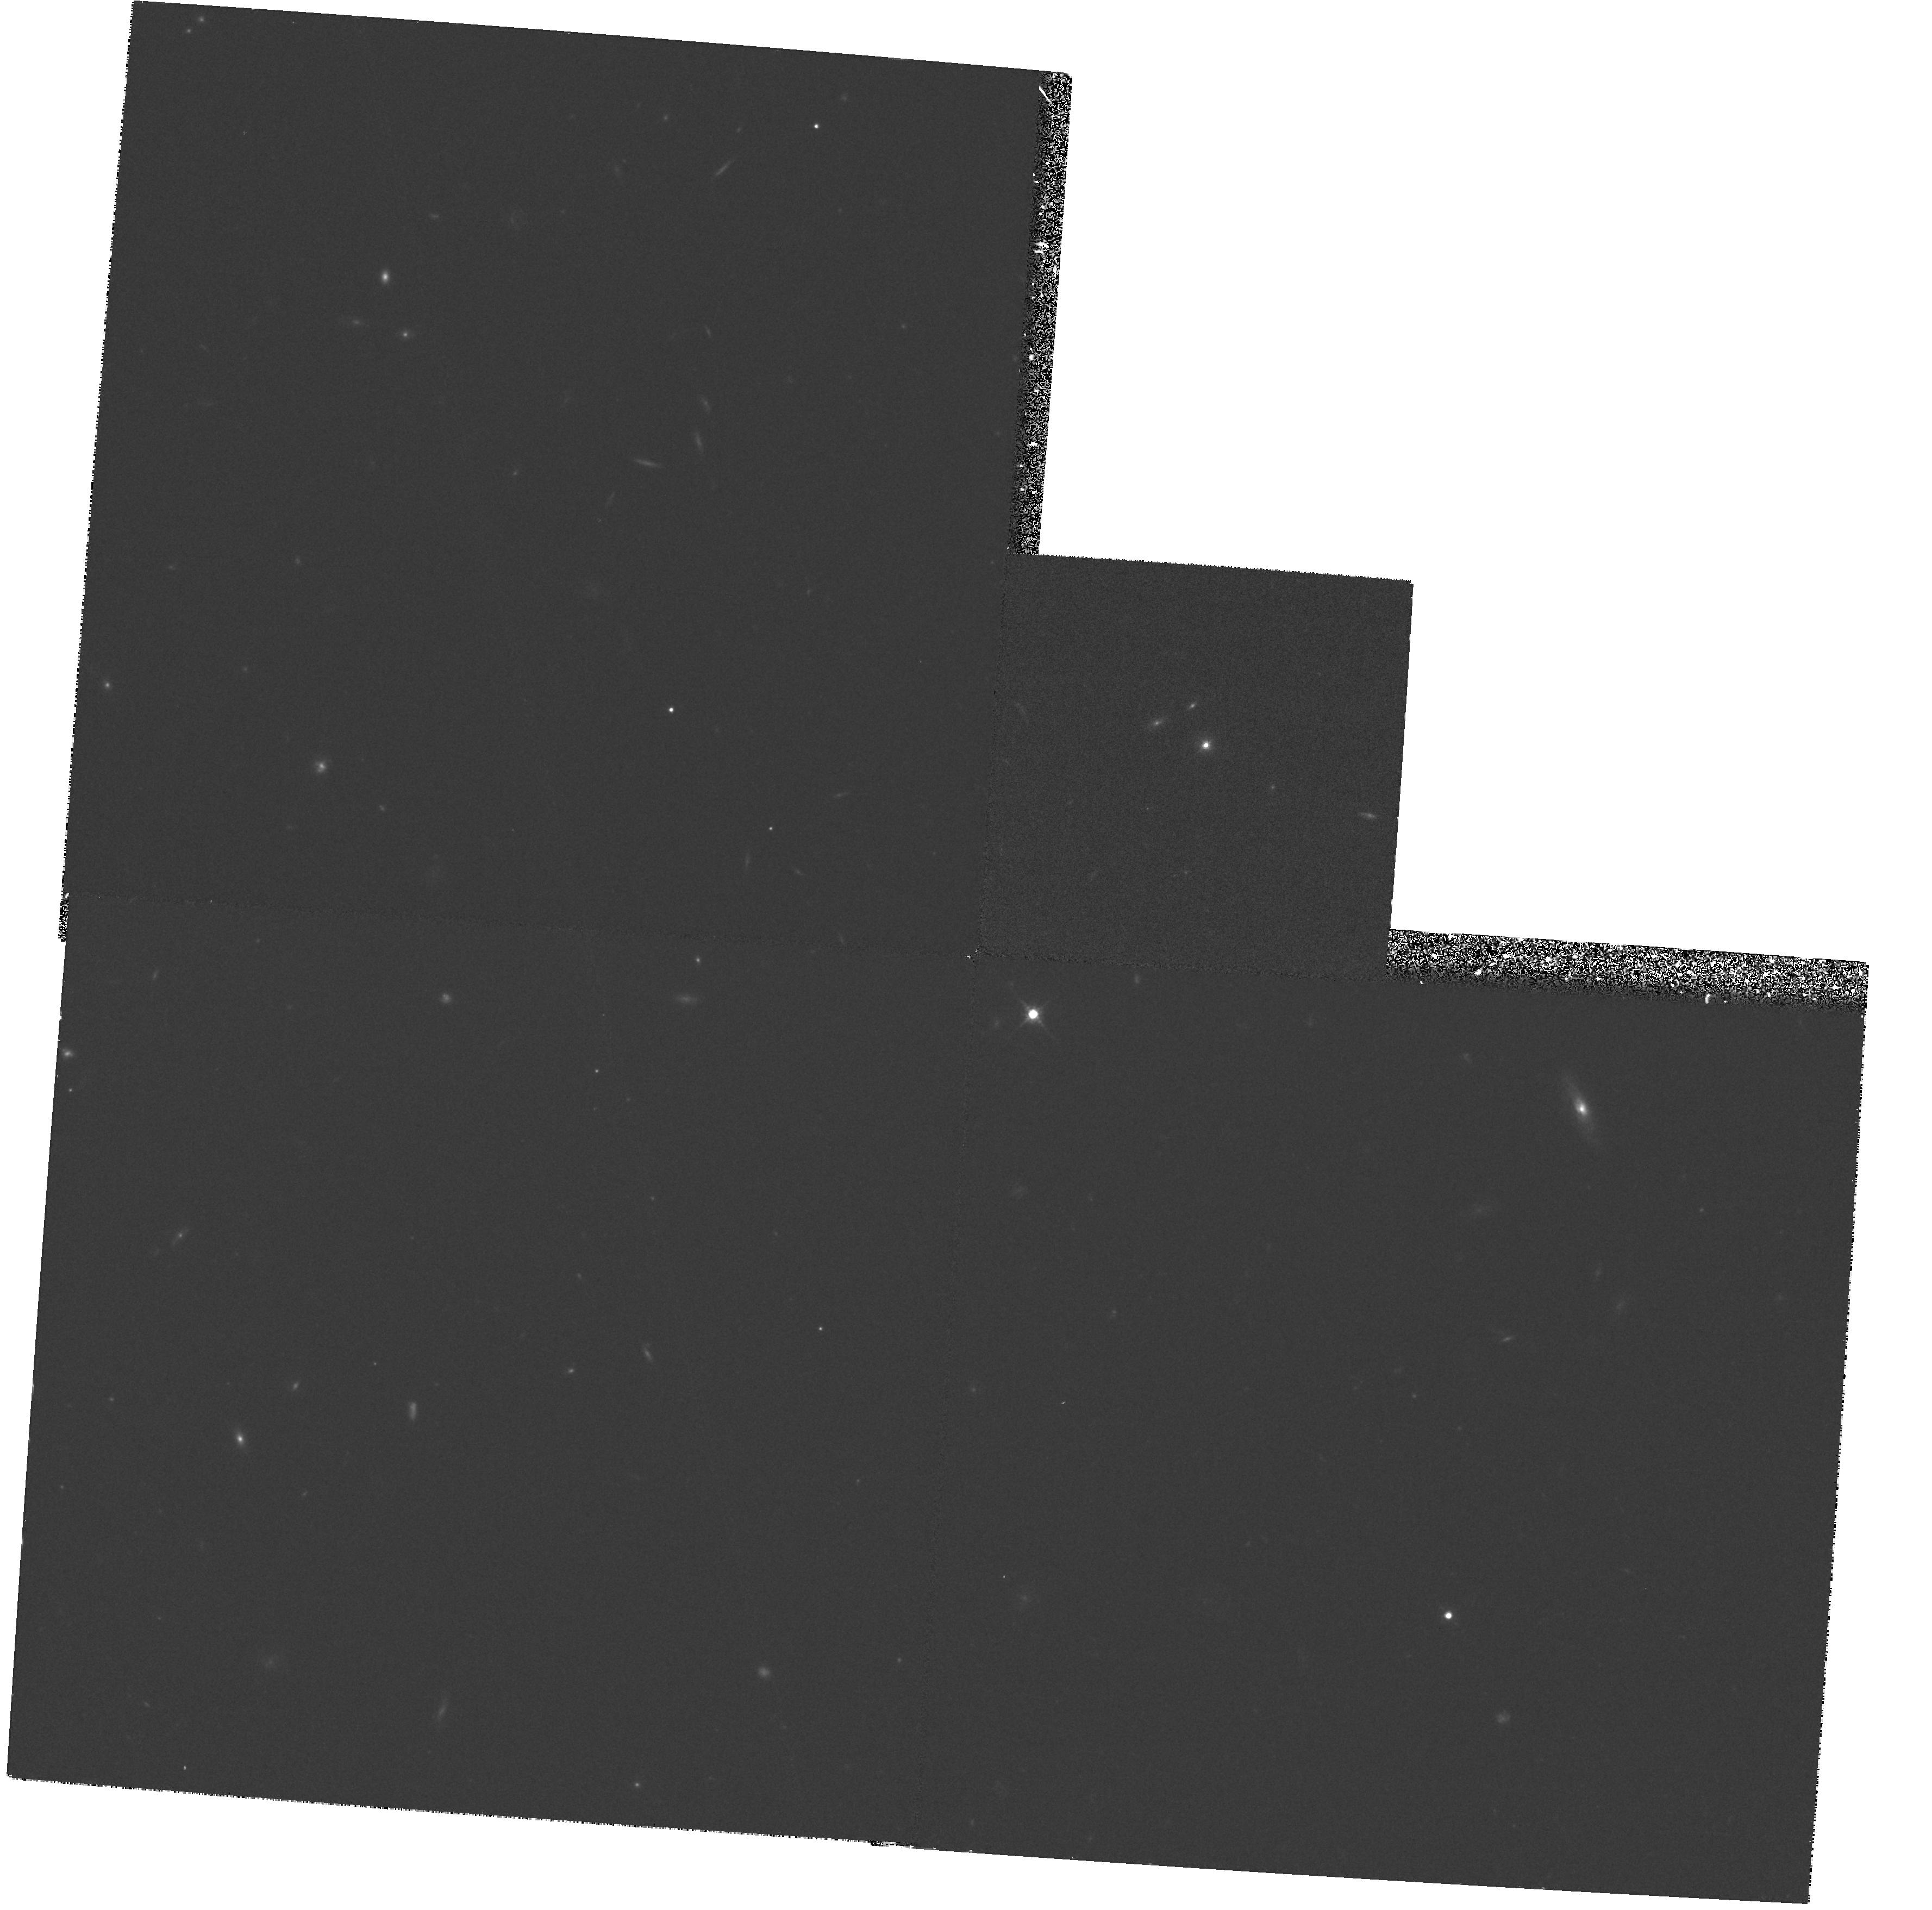
Target: QSO-1027+4251. Instrument: WFPC2/PC. Filter: F675W. Exposure: 33 min. Observation ID: hst_5978_09_wfpc2_pc_f675w_u2se09

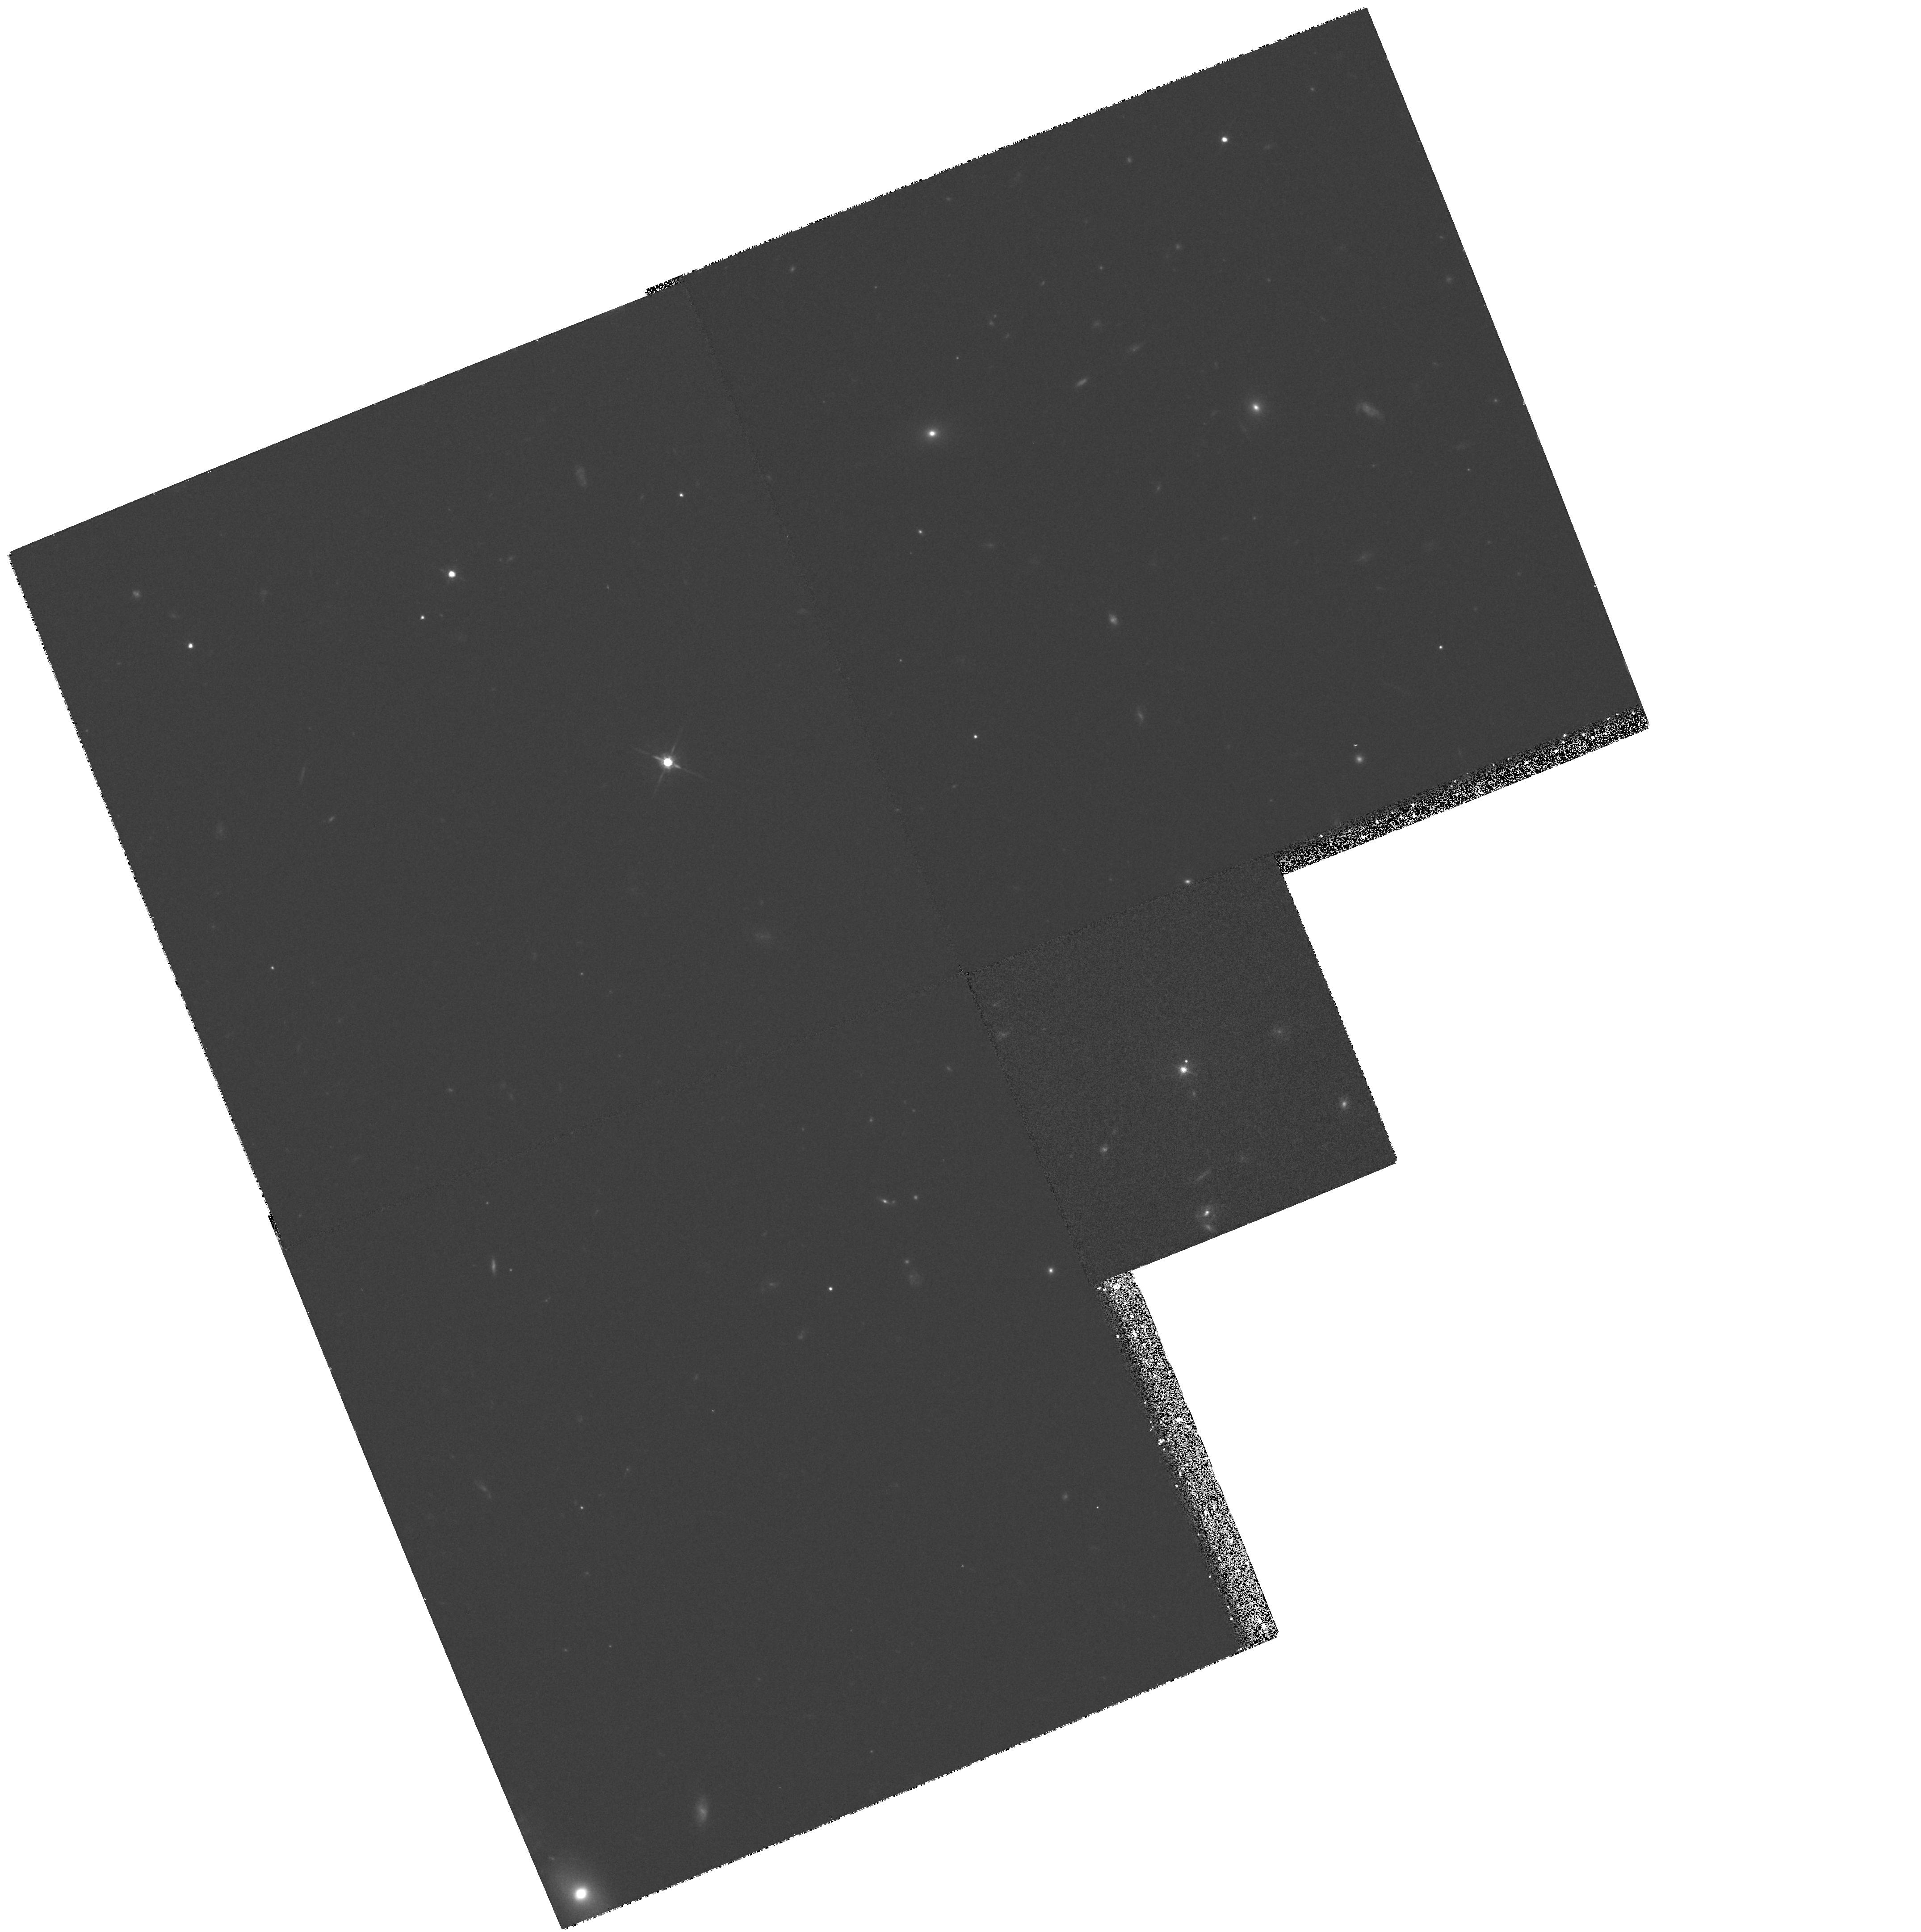
Target: QSO-1023+4751. Instrument: WFPC2/PC. Filter: F675W. Exposure: 33 min. Observation ID: hst_5978_07_wfpc2_pc_f675w_u2se07

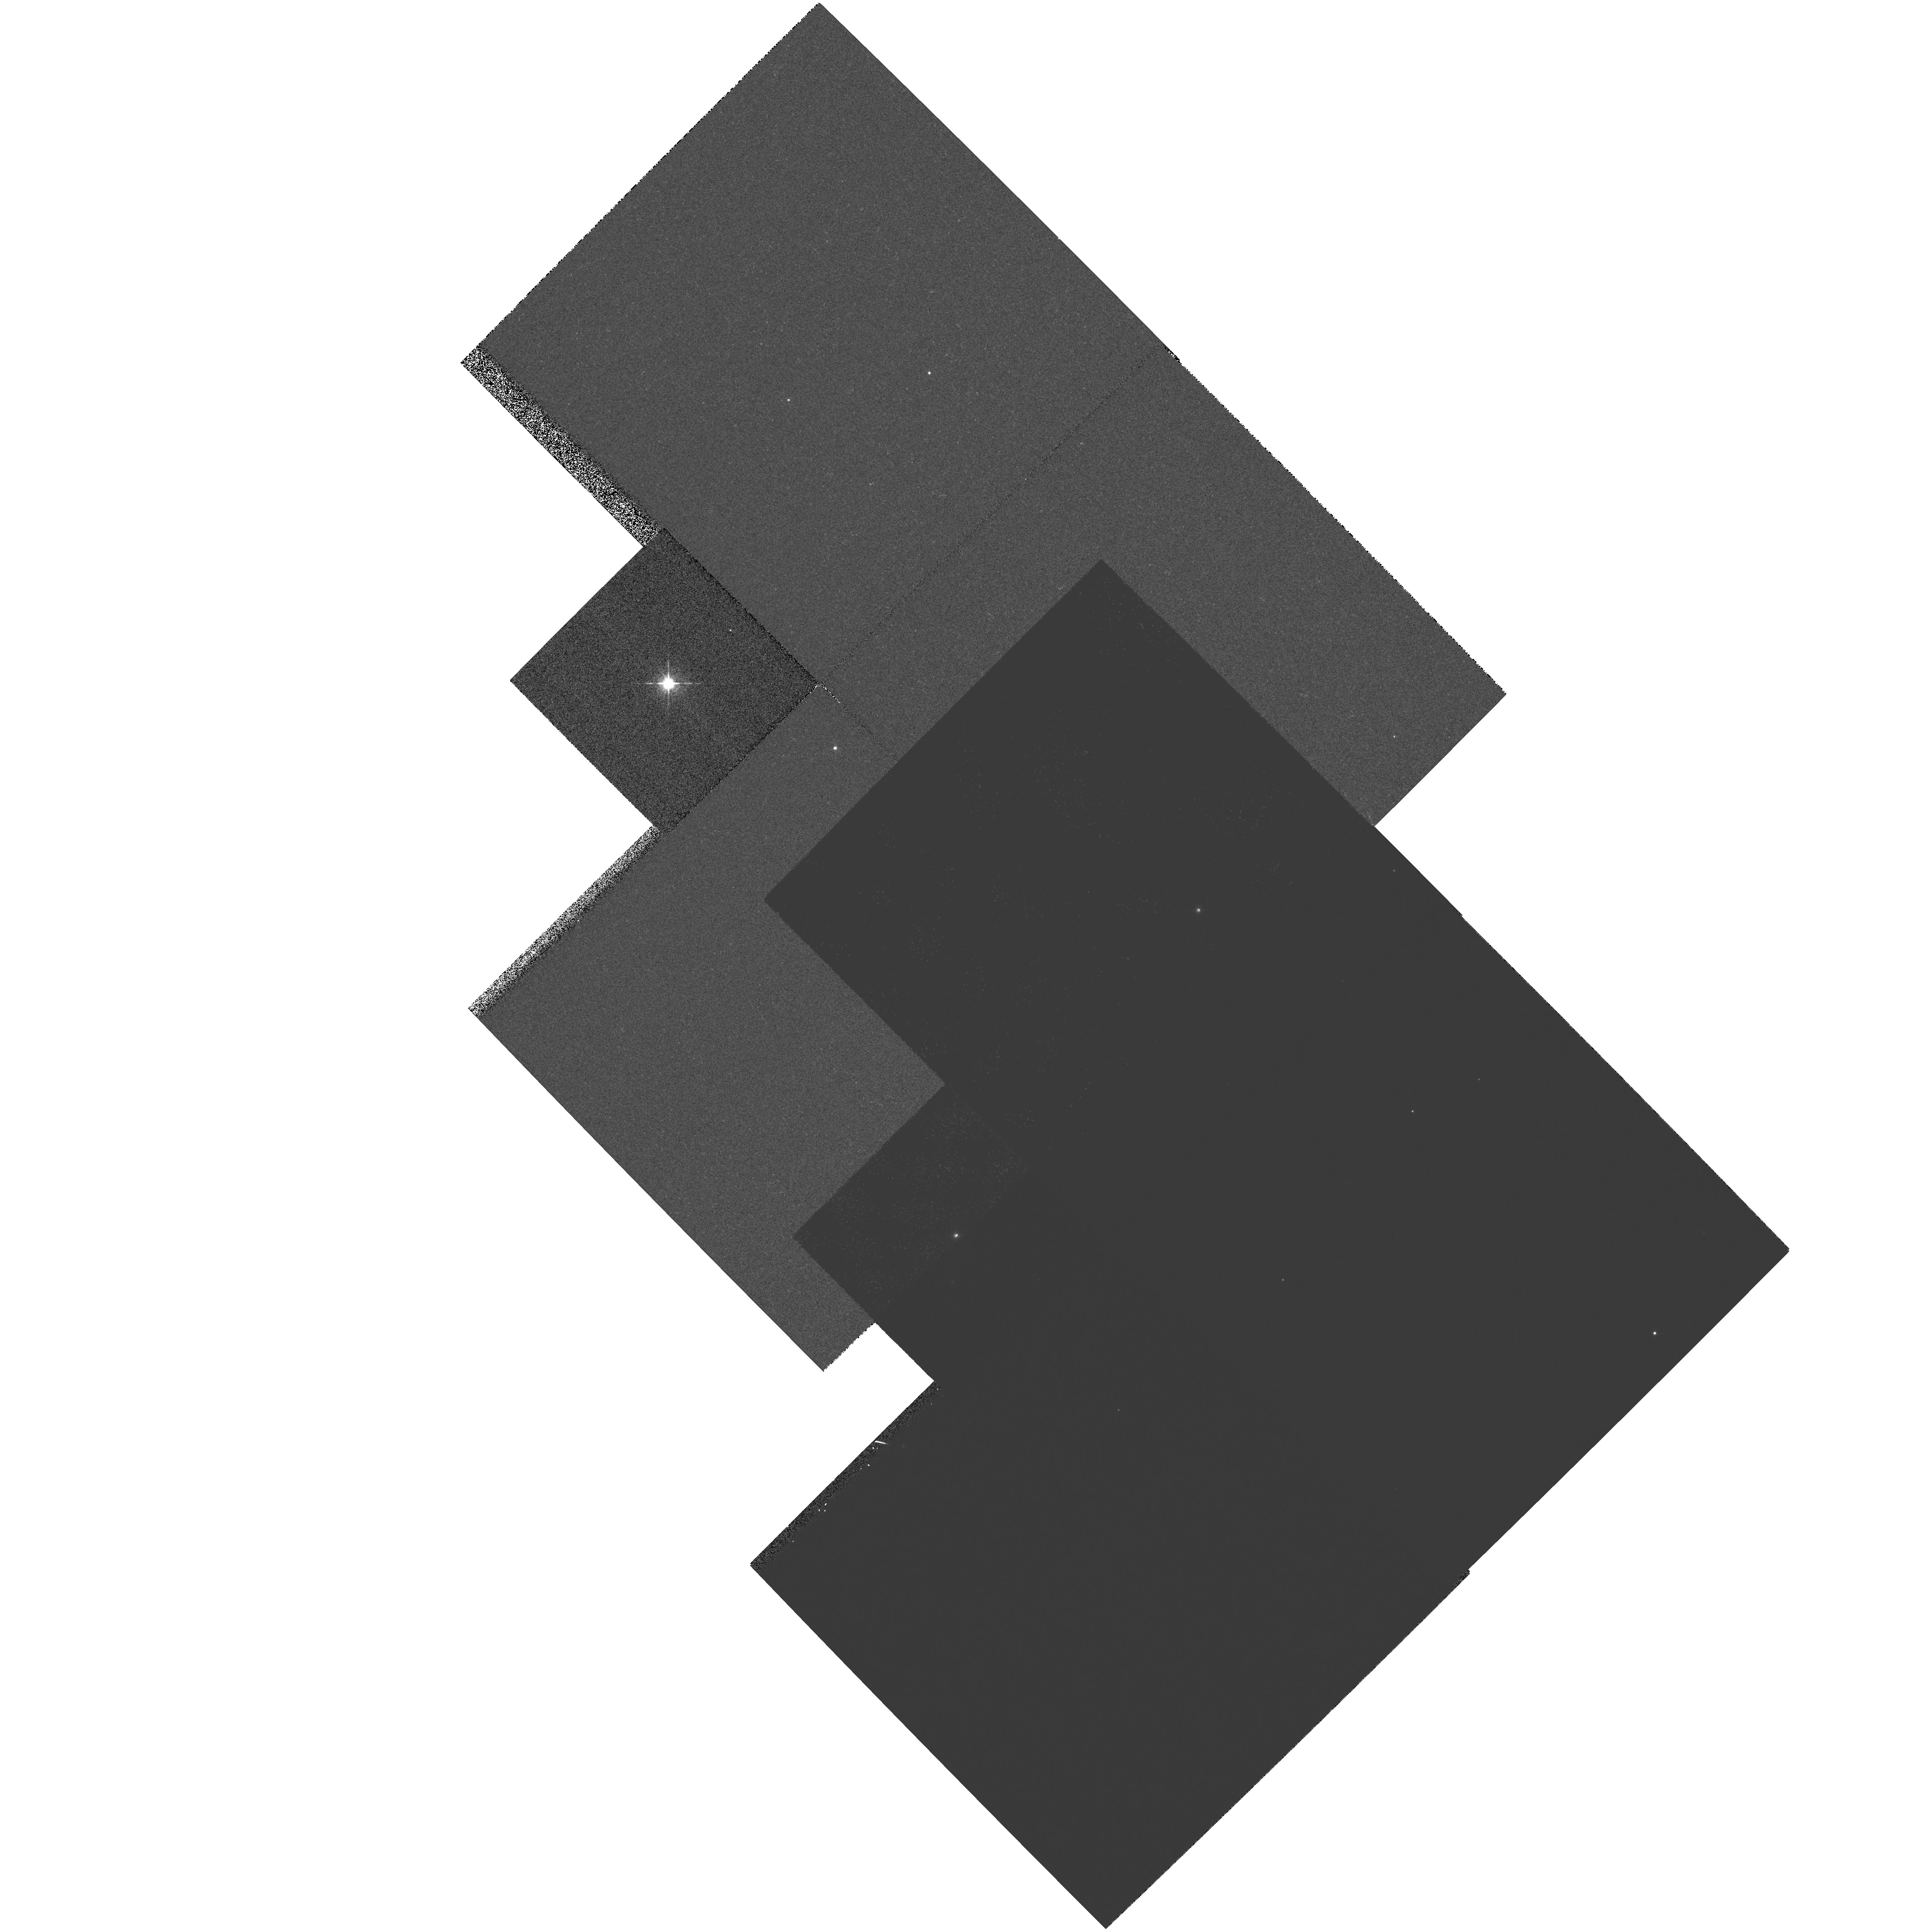
Target: MULTIPLE. Instrument: WFPC2/PC. Filter: F675W. Exposure: 18 min. Observation ID: hst_5978_04_wfpc2_pc_f675w_u2se04

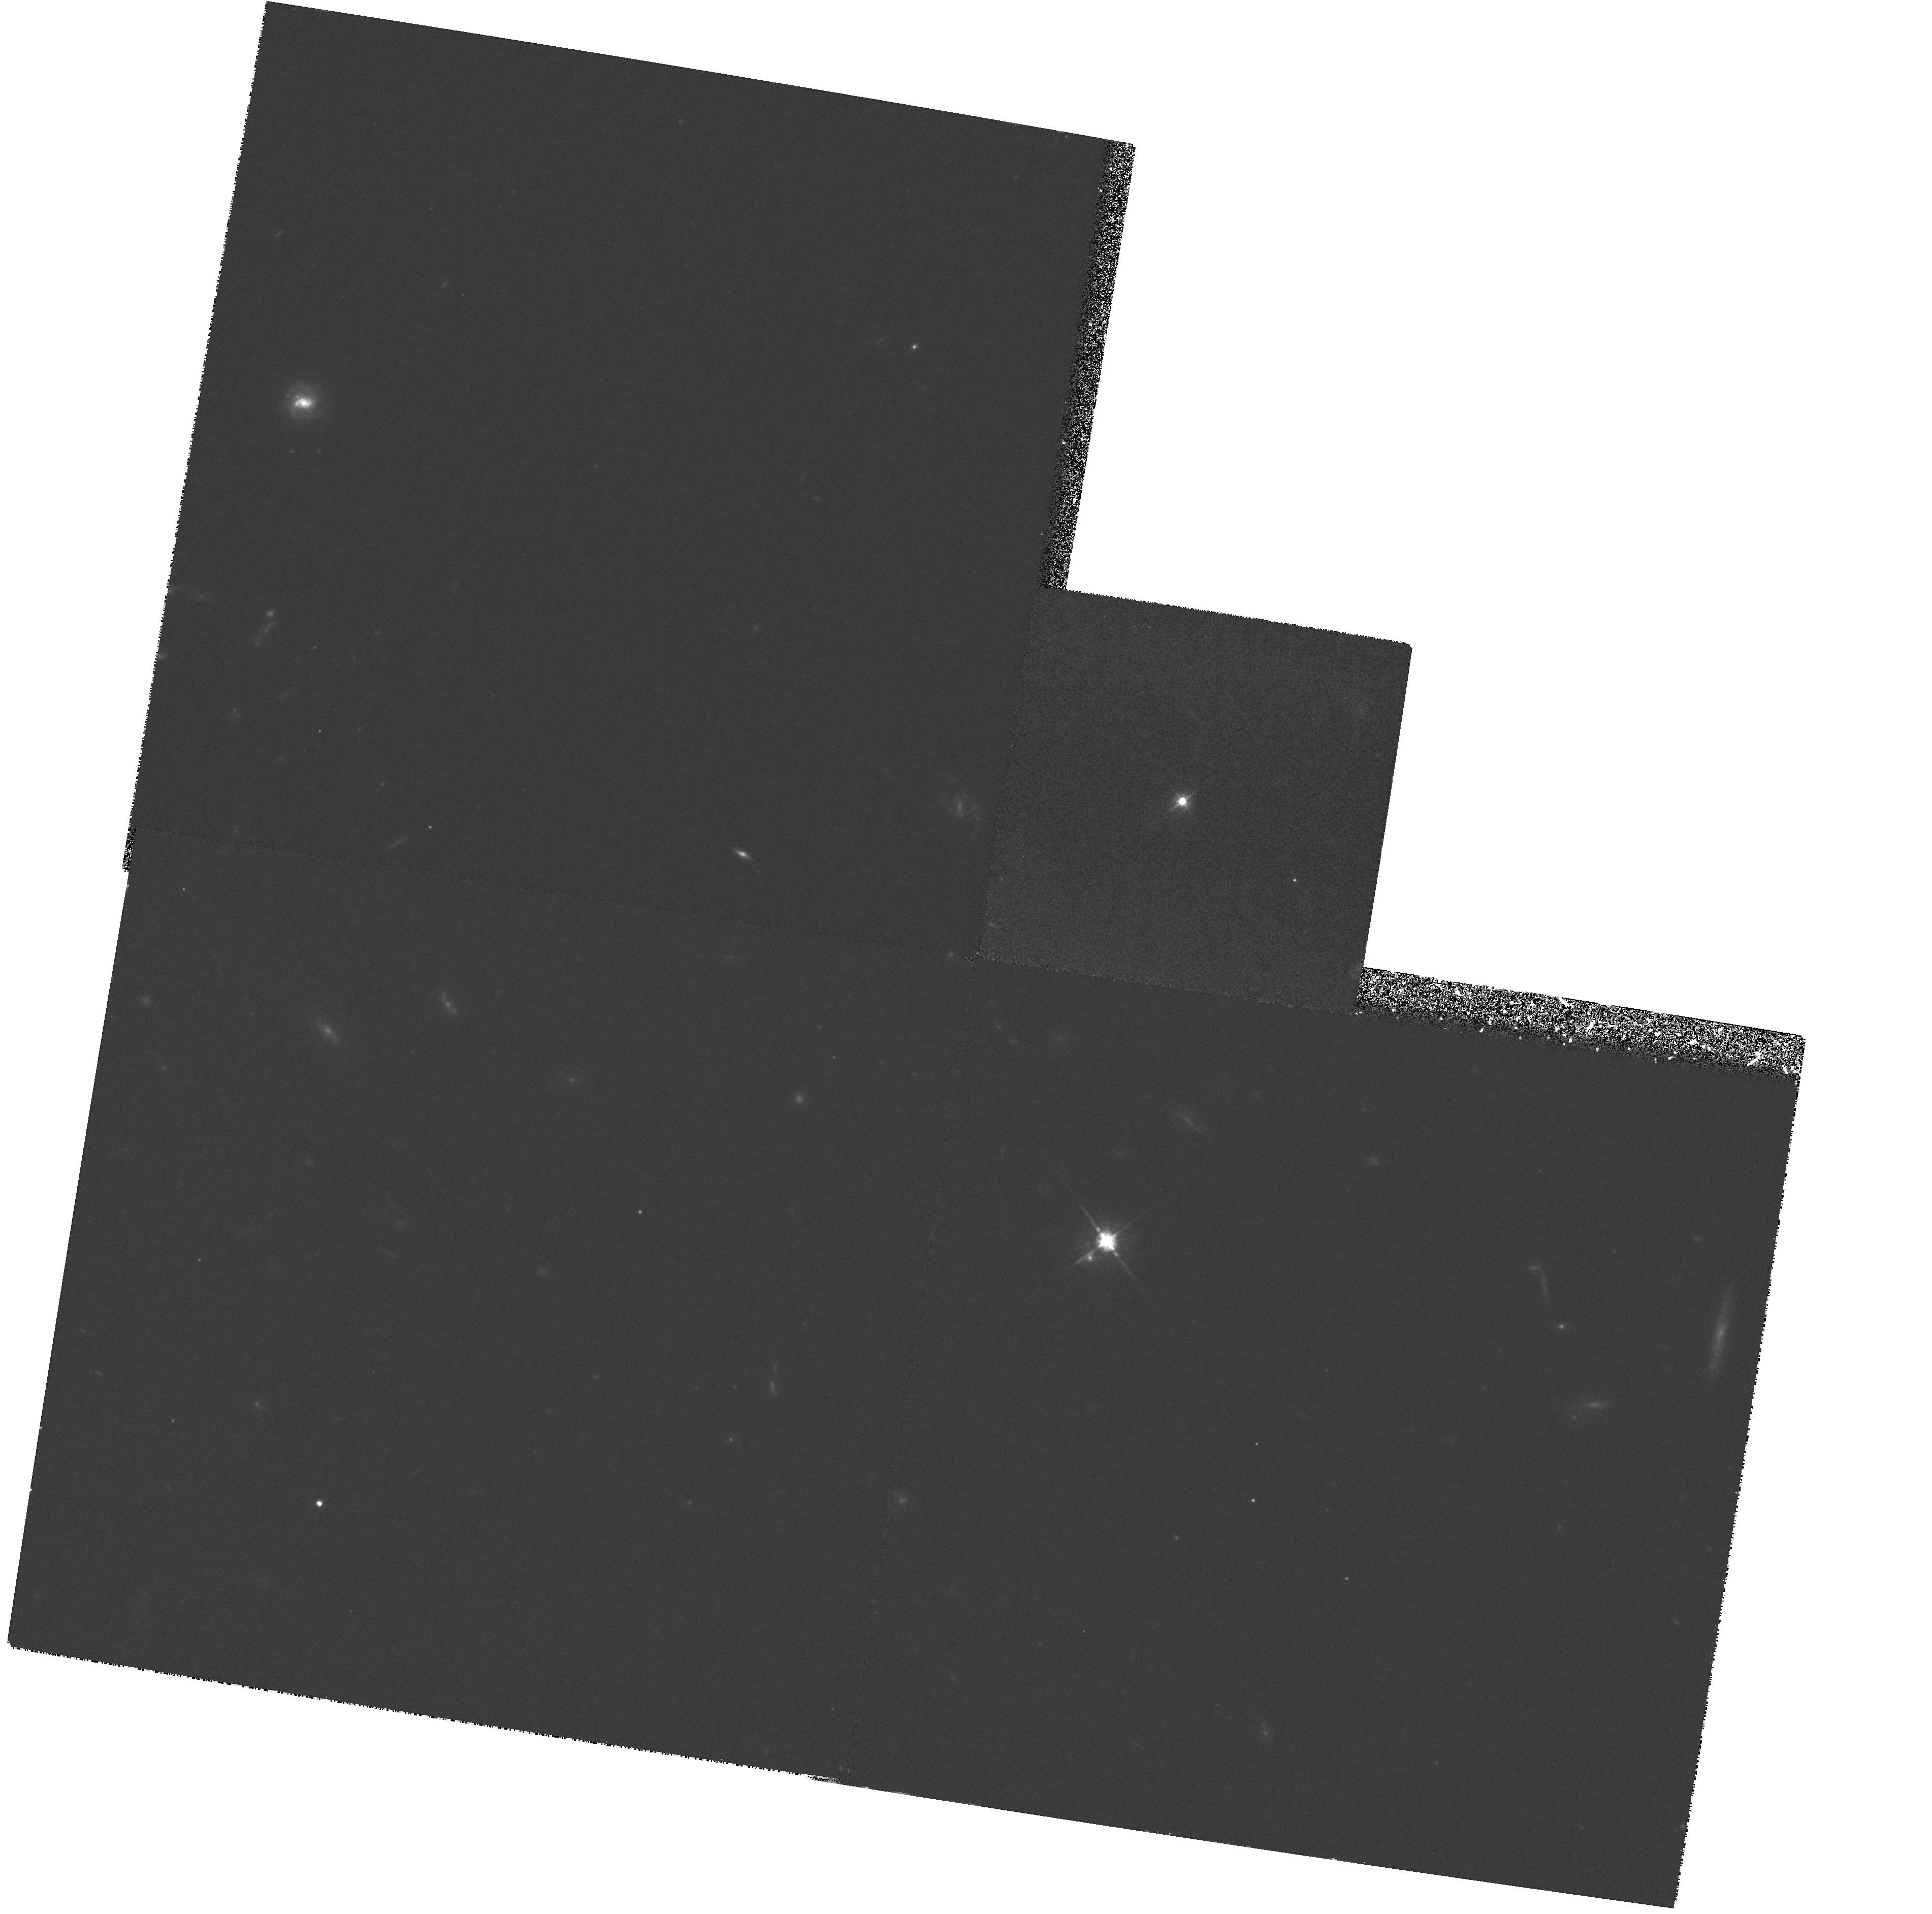
Target: QSO-1048+3837. Instrument: WFPC2/PC. Filter: F675W. Exposure: 33 min. Observation ID: hst_5978_12_wfpc2_pc_f675w_u2se12

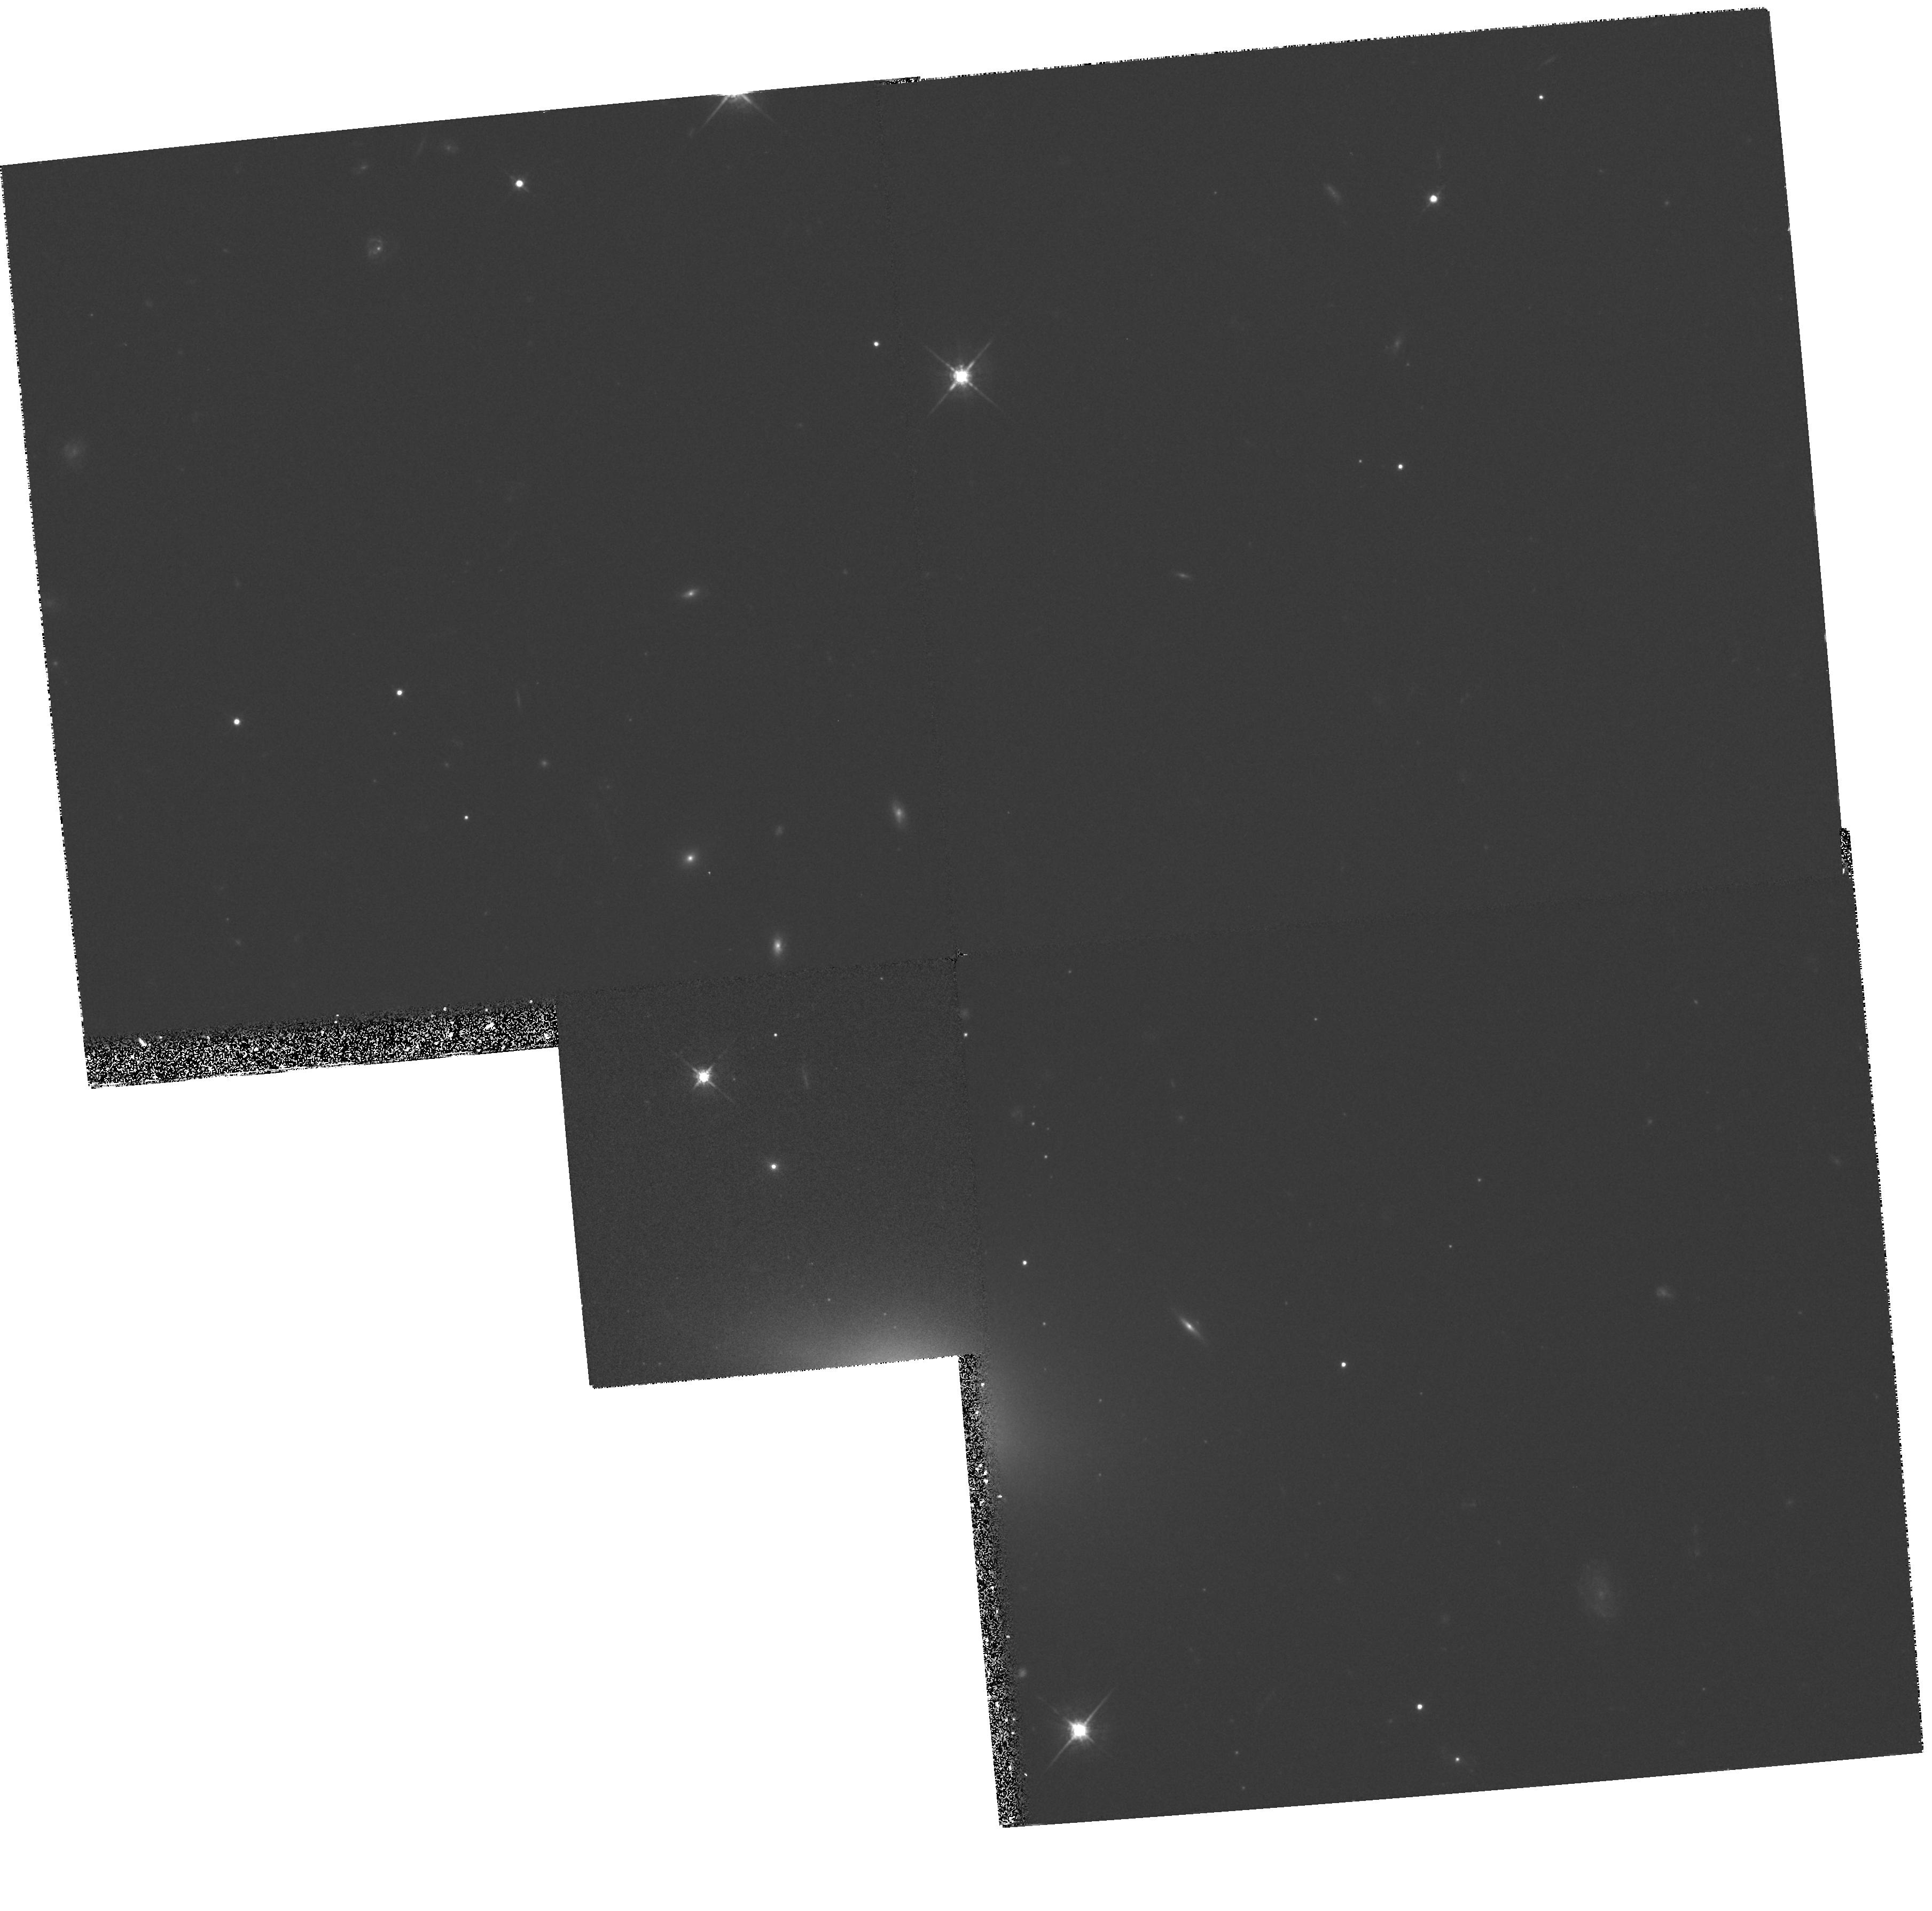
Target: 3C455.0. Instrument: WFPC2/PC. Filter: F675W. Exposure: 30 min. Observation ID: hst_5978_05_wfpc2_pc_f675w_u2se05

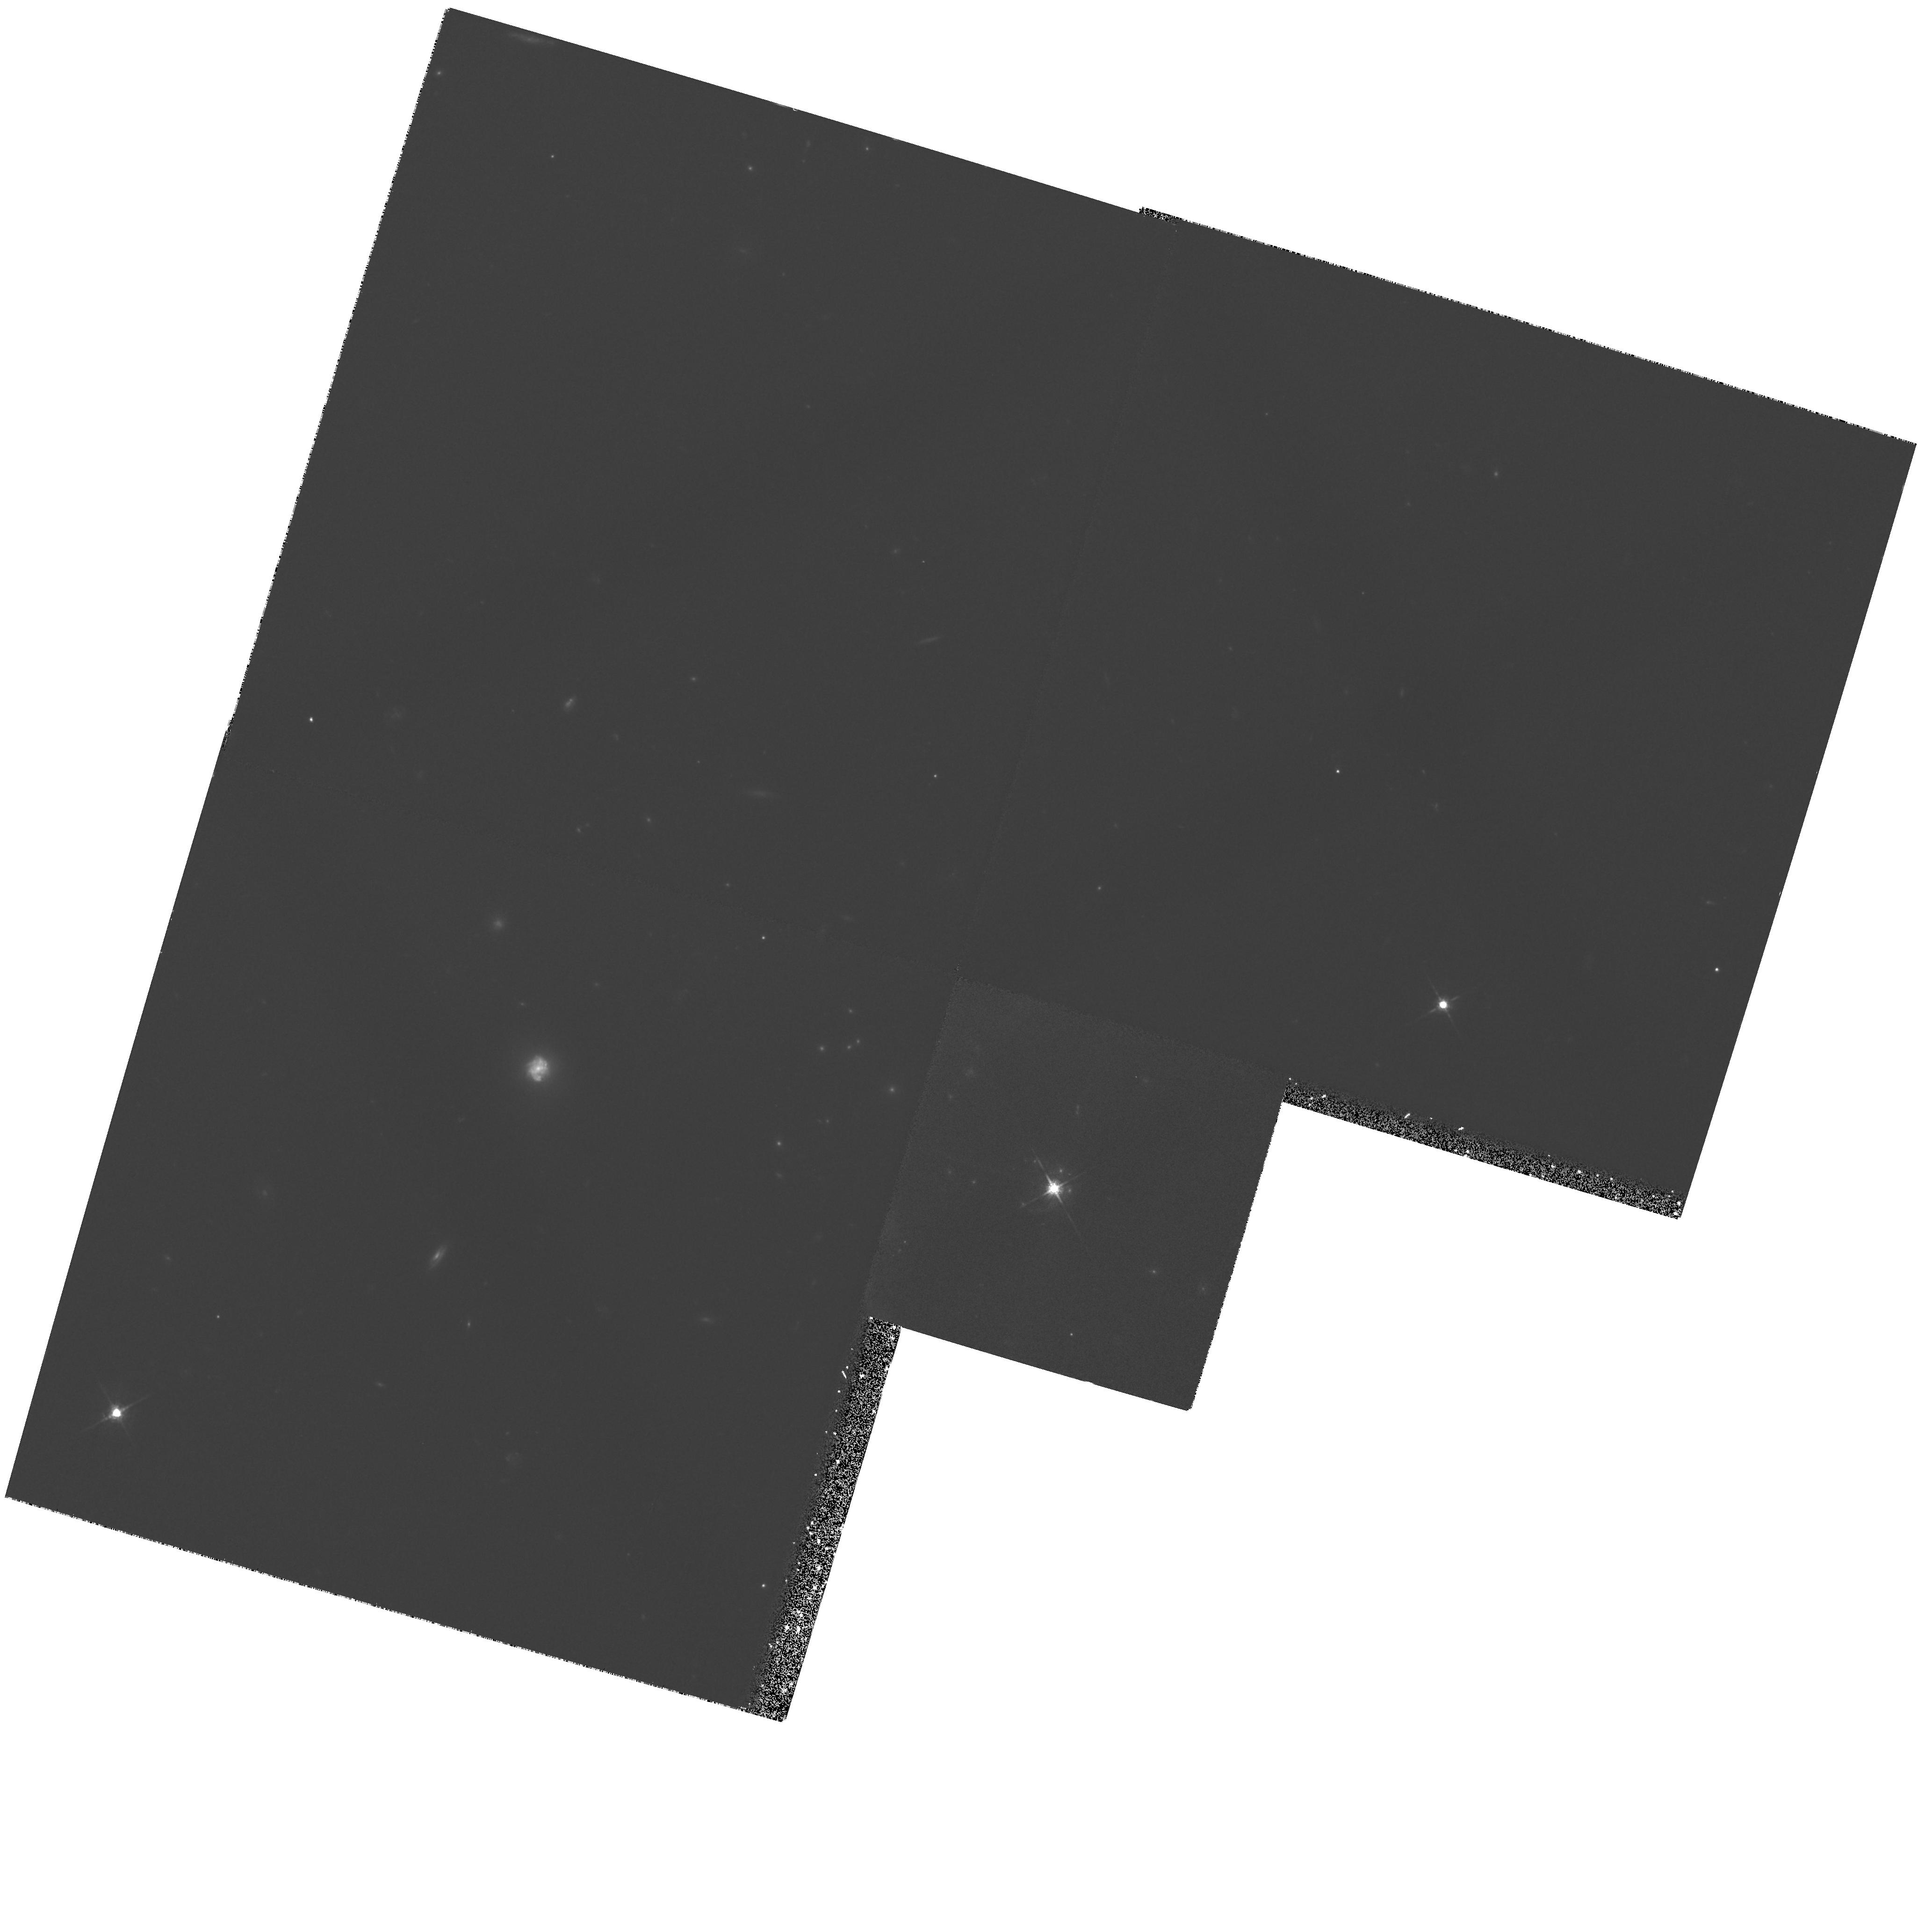
Target: 3C263.0. Instrument: WFPC2/PC. Filter: F675W. Exposure: 33 min. Observation ID: hst_5978_02_wfpc2_pc_f675w_u2se02

HOST GALAXIES OF DISTANT RADIOQUASARS (PI: Rawlings, Steve)

The physical cause of the dramatic evolution in quasar space density is a key problem in extragalactic astronomy. Host galaxy properties provide one of the few observational probes of this evolution. Seeing restricts ground-based studies to redshifts less than about 0.2, well below the rapid rise in space density. We propose to exploit the high spatial resolution of the HST to push studies of quasar host galaxies to redshifts 0.5 < z < 0.65. By concentrating on the steep-spectrum radio-loud population we can eliminate orientation biases, and benefit from clear selection criteria. To decouple redshift and luminosity effects, we will use two complete quasar samples: (i) 3C; and (ii) 7C, from our recently completed ground-based project. Since 3C quasars are 100-times more radio luminous than coeval 7C quasars we can identify trends with radio luminosity at a fixed epoch. Also the 7C quasars have similar radio luminosities to well-studied samples of nearby SSQs, so we can identify trends with epoch at a fixed radio luminosity. Such a study can discriminate between competing theories for quasar evolution, and provides a direct test of schemes for AGN unification.